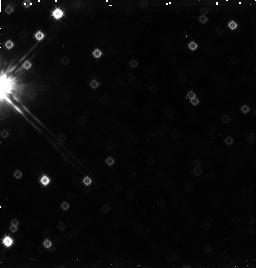
Target: SKY-1
Instrument: NICMOS/NIC3
Filter: F160W
Exposure: 38 min
Observation ID: n455a1030

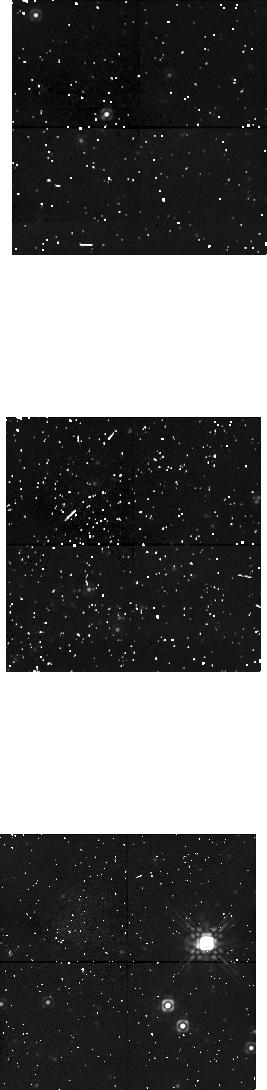
Target: SKY-3
Instrument: NICMOS/NIC1
Filter: F160W
Exposure: 38 min
Observation ID: n455a5020

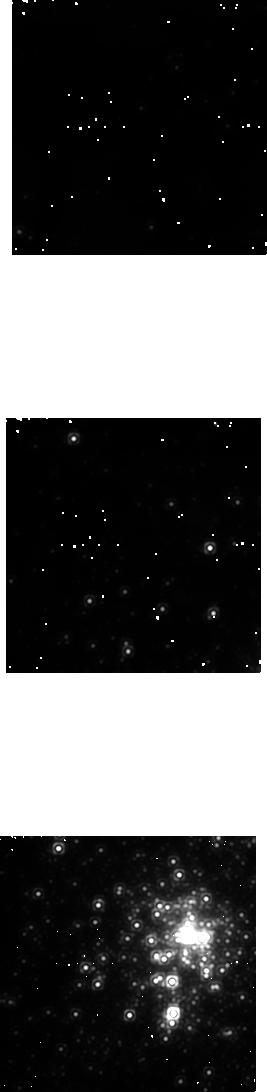
Target: 30DOR
Instrument: NICMOS/NIC1
Filter: F160W
Exposure: 48 min
Observation ID: n455060b0

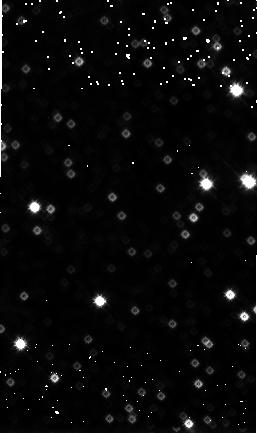
Target: SKY-4
Instrument: NICMOS/NIC3
Filter: F160W
Exposure: 48 min
Observation ID: n455a6030

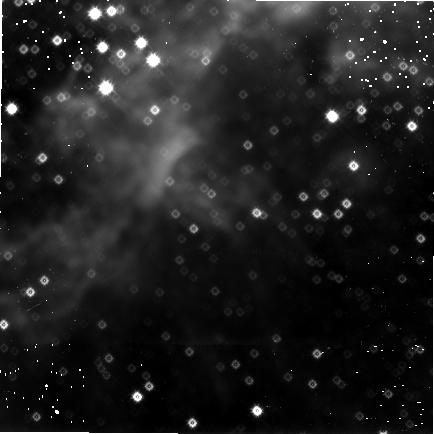
Target: 30DOR
Instrument: NICMOS/NIC3
Filter: F160W
Exposure: 1.9 h
Observation ID: n45502030

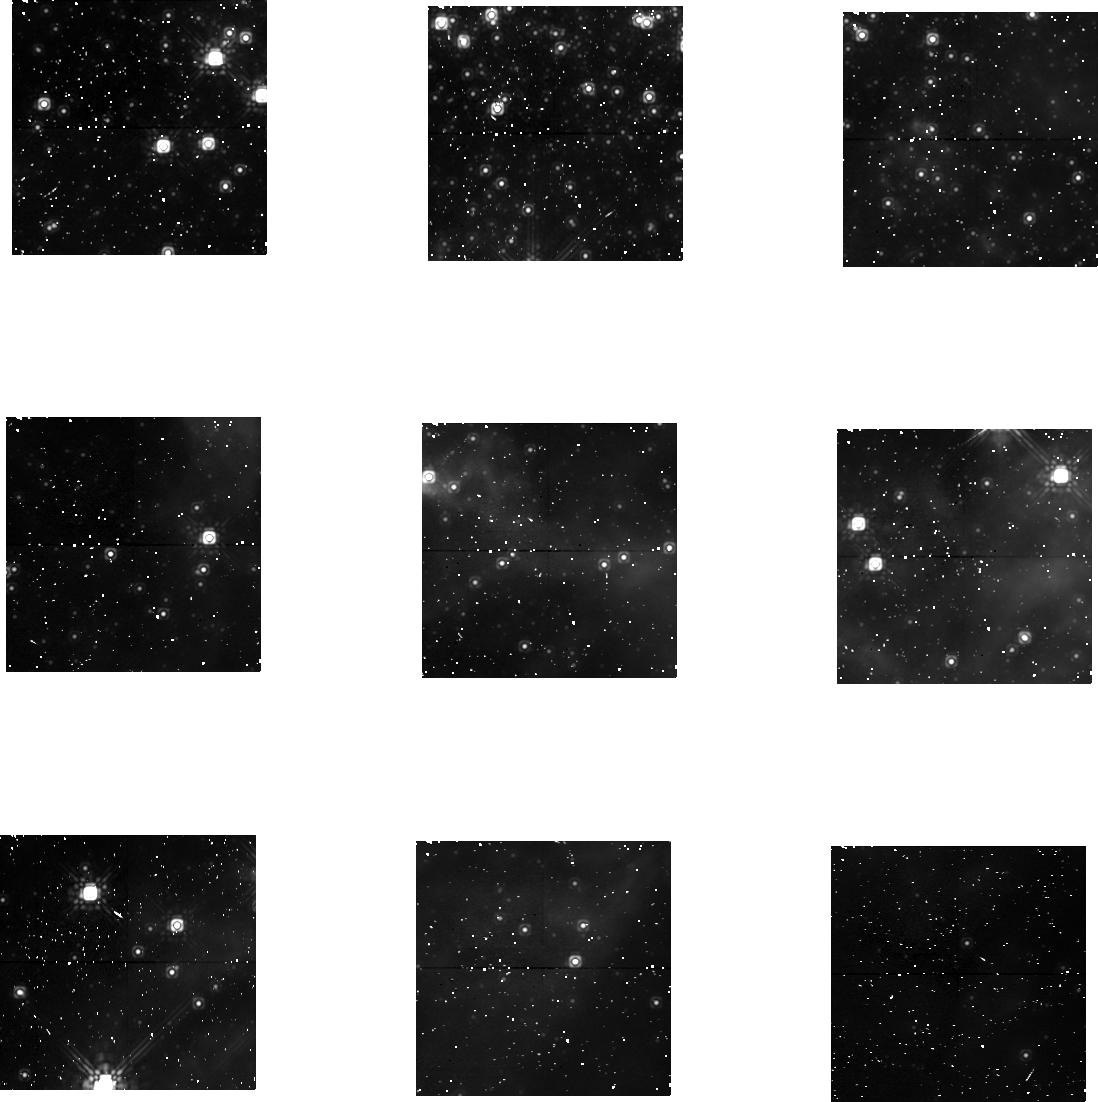
Target: 30DOR
Instrument: NICMOS/NIC1
Filter: F160W
Exposure: 1.9 h
Observation ID: n45501020

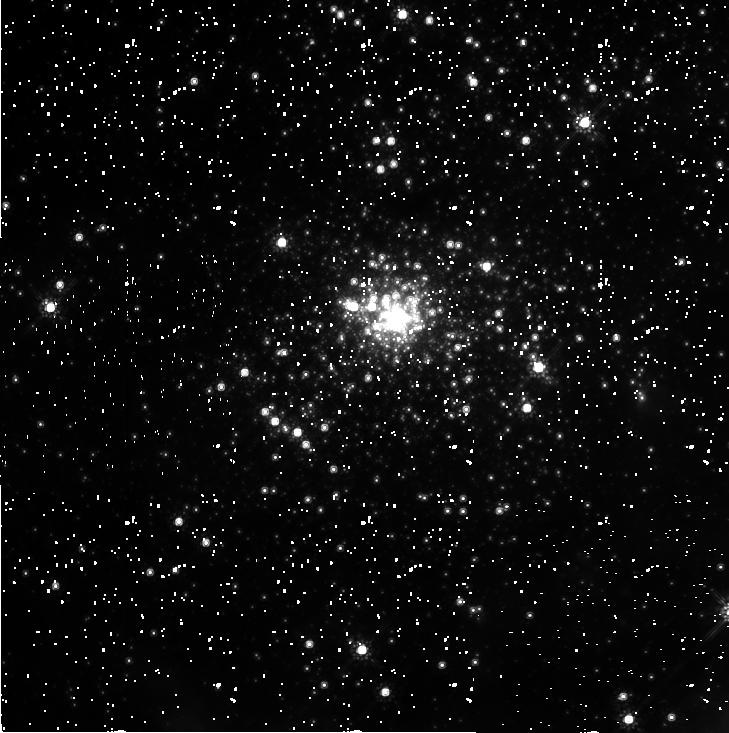
Target: 30DOR
Instrument: NICMOS/NIC2
Filter: F160W
Exposure: 2.2 h
Observation ID: n45503010

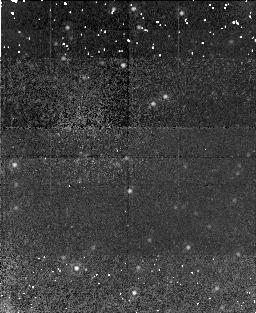
Target: 30DOR
Instrument: NICMOS/NIC1
Filter: F160W
Exposure: 38 min
Observation ID: n455a4020

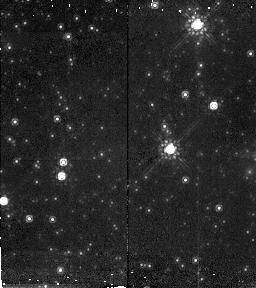
Target: SKY-1
Instrument: NICMOS/NIC2
Filter: F160W
Exposure: 45 min
Observation ID: n455a3010

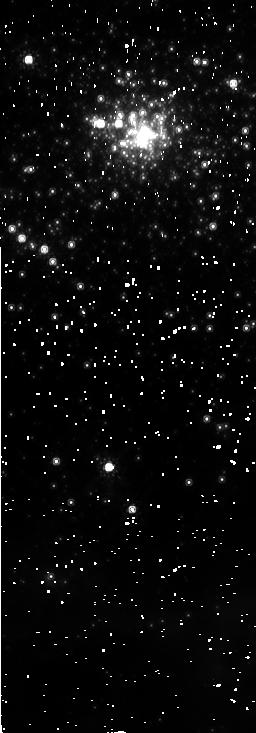
Target: 30DOR
Instrument: NICMOS/NIC2
Filter: F160W
Exposure: 45 min
Observation ID: n45505010

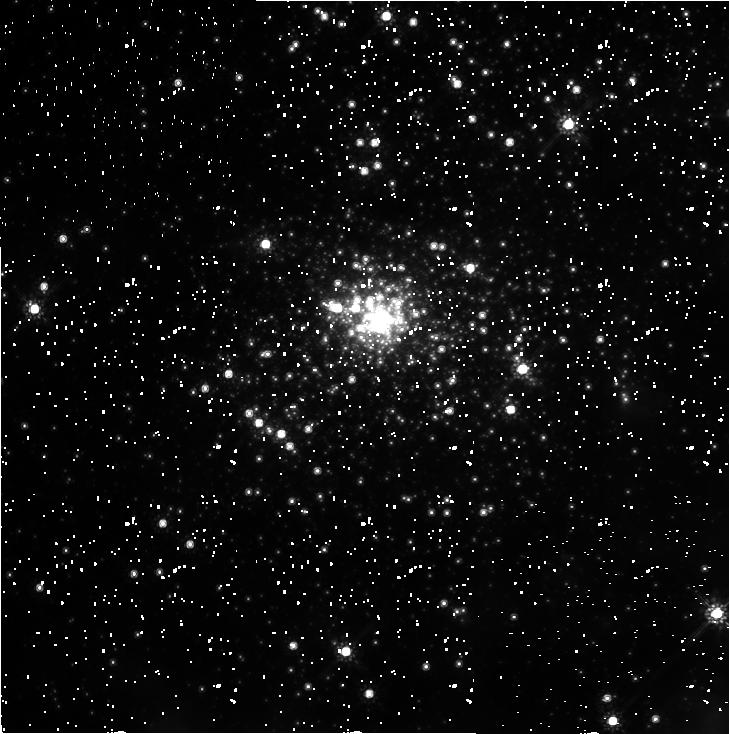
Target: 30DOR
Instrument: NICMOS/NIC2
Filter: F160W
Exposure: 2.2 h
Observation ID: n45504010

The low-mass pre-MS stellar content of the 30 Dor starburst cluster (PI: Zinnecker, Hans)

We propose to take diffraction limited near-infrared H-band (1.6 um) NICMOS images of the young NGC 2070 cluster (age 3.5 Myr) in the 30Dor giant HII region in the LMC. The aim is to search for the low-mass (M < 2 M_sun) low-luminosity, red pre-Main Sequence stellar population and to establish the H- band infrared luminosity function. With the NICMOS we can now determine whether the IMF in this prototypical extragalactic starburst cluster is deficient in subsolar low-mass stars or not. The best ground-based data can sample only M > 2 M_sun. In principle, NICMOS in the H-band (F160W) is sensitive enough to reach a magnitude of ~23.5 in a relatively short integration time, which indeed corresponds to the fantastic possibility to detect young stellar objects with masses near the hydrogen burning limit (M = 0.1M_sun) according to pre-Main Sequence evolutionary models. Even if we could reach only H = 22.5 (i.e. M = 0.4 M_sun), the observations proposed here would still go a long way in directly answering, by star counts, whether the IMF in starburst galaxies is low-mass deficient or not, with all the corresponding far-reaching implications. The observations would also tell us whether the 30 Dor cluster can be regarded as a prototype young globular cluster. This possibility would be ruled out, if we found NGC 2070 to be low-mass deficient, because old globular clusters do have a rich population of low -mass stars.